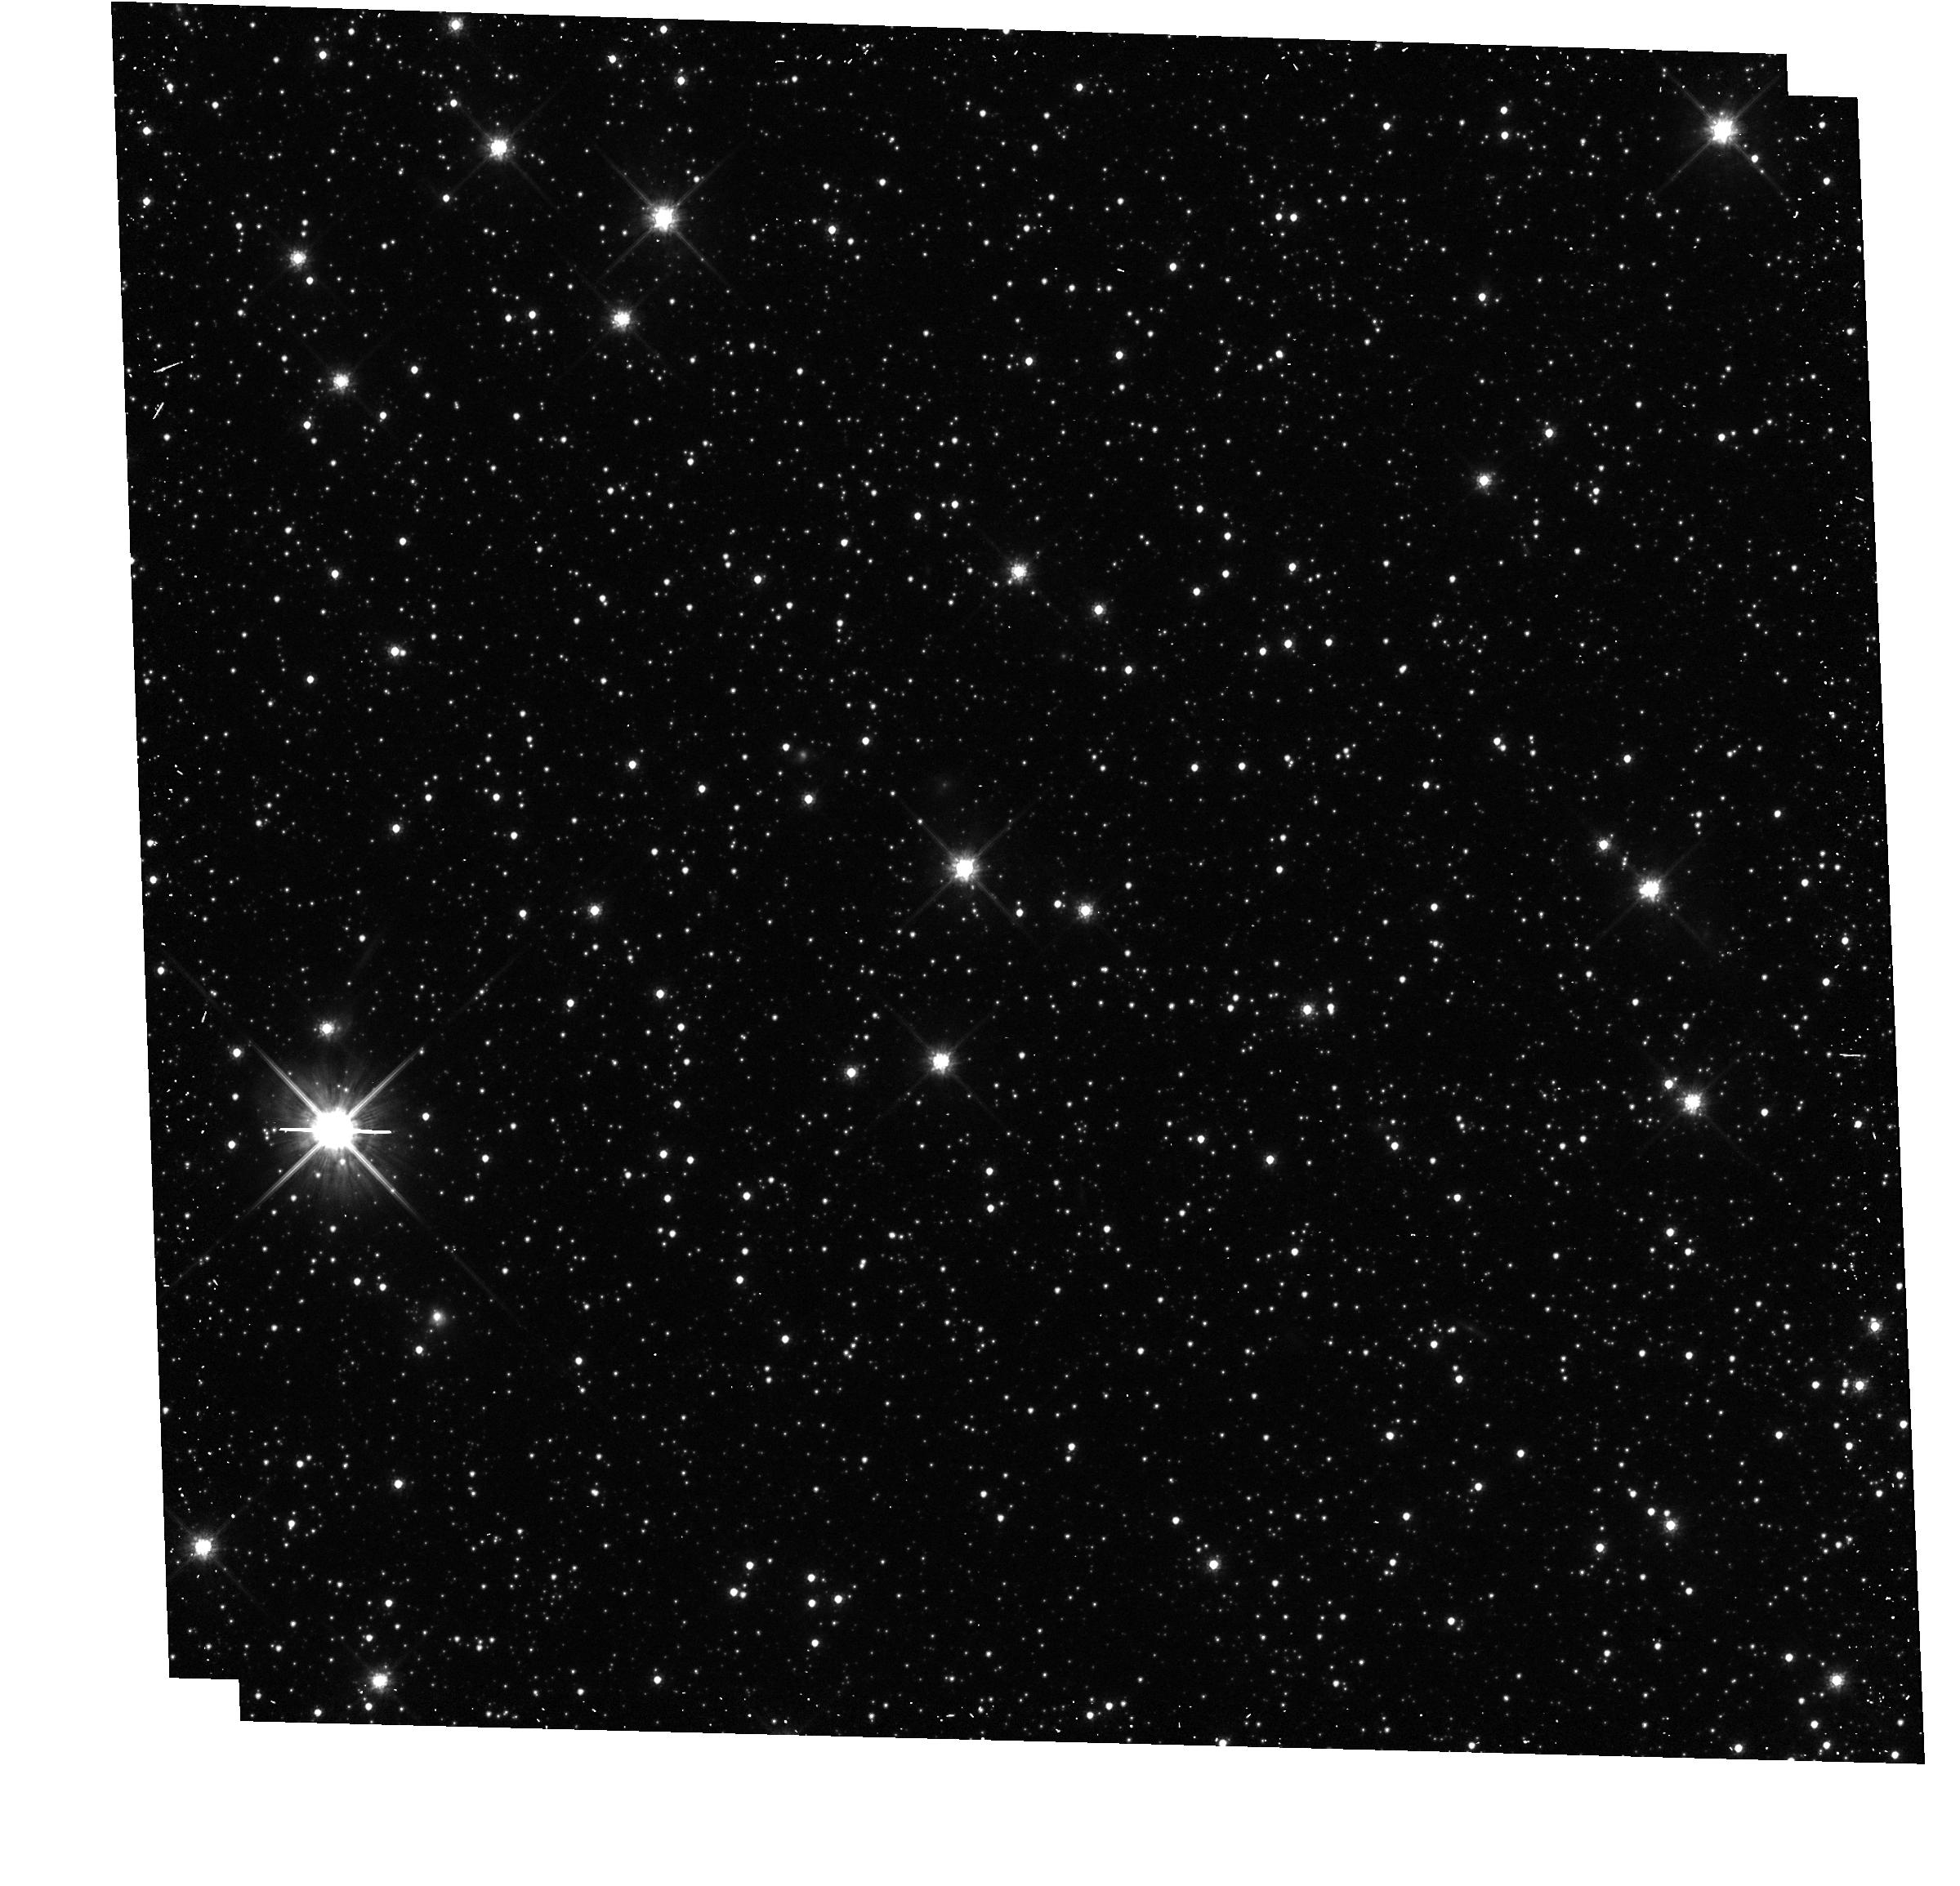
Target: AGNC-S9999
Instrument: WFC3/UVIS
Filter: F814W
Exposure: 12 min
Observation ID: hst_13476_10_wfc3_uvis_f814w_icc210

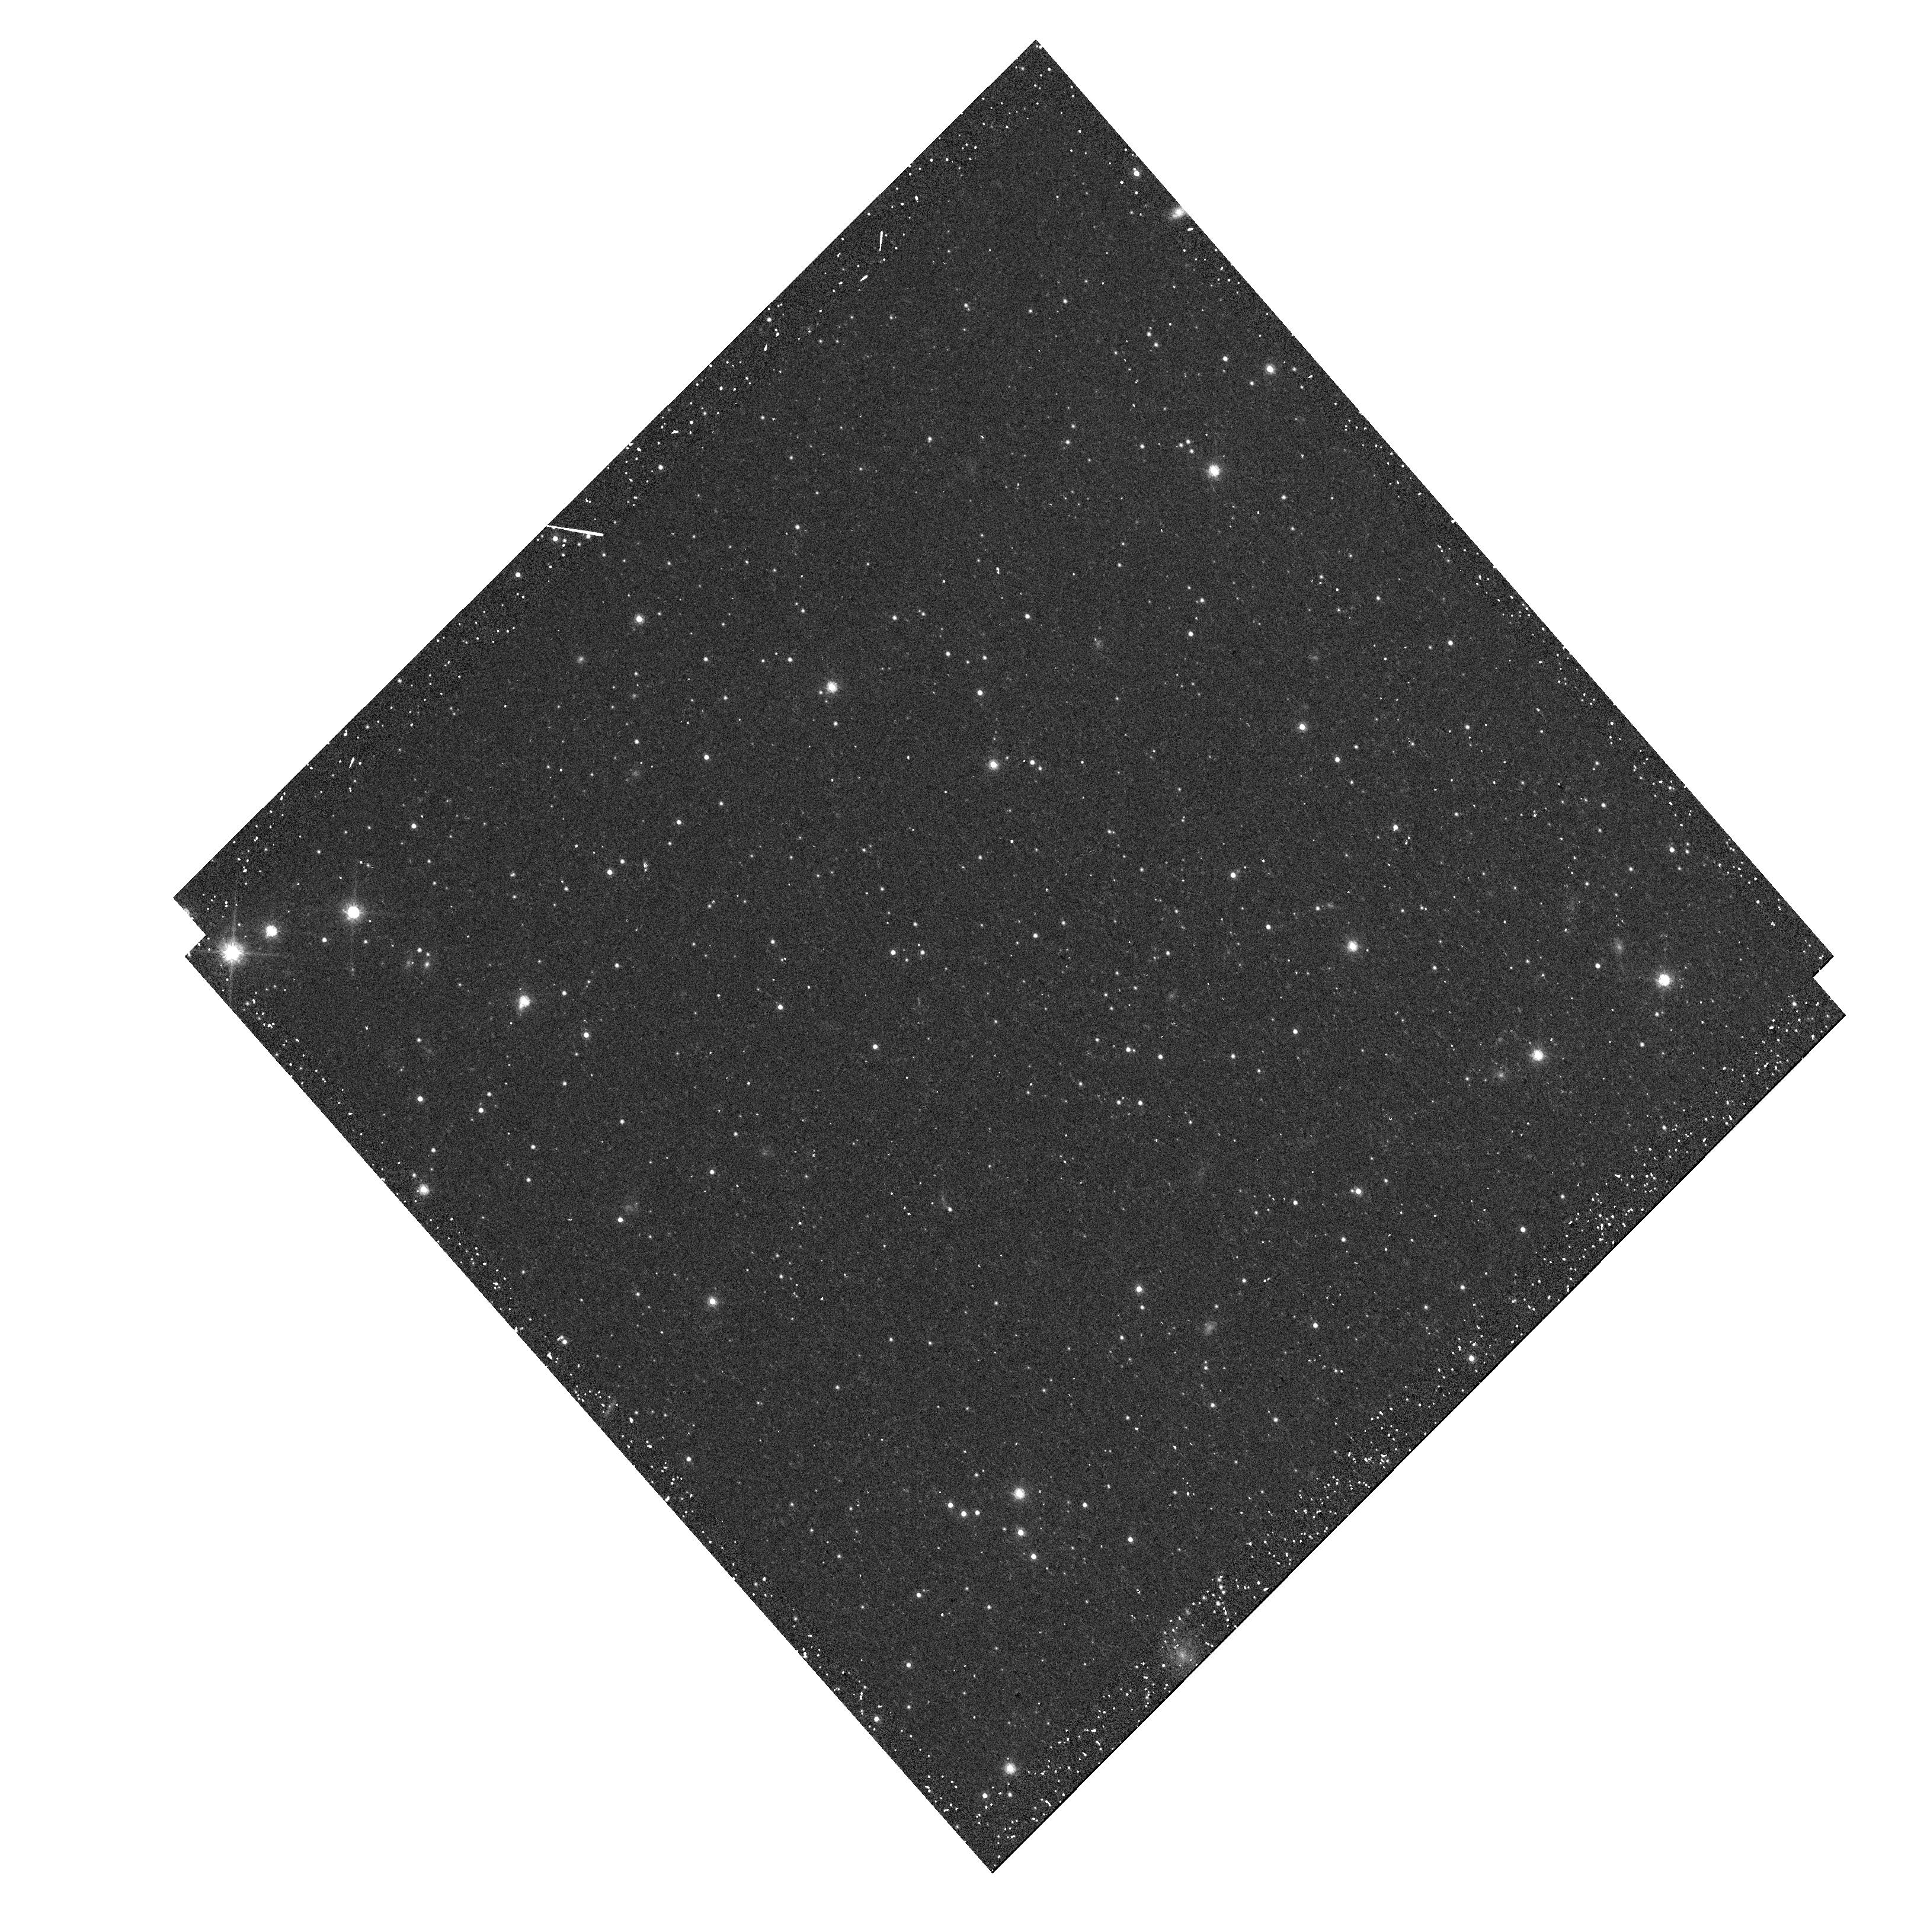
Target: AGNC-S1429
Instrument: WFC3/UVIS
Filter: F814W
Exposure: 12 min
Observation ID: hst_13476_29_wfc3_uvis_f814w_icc229

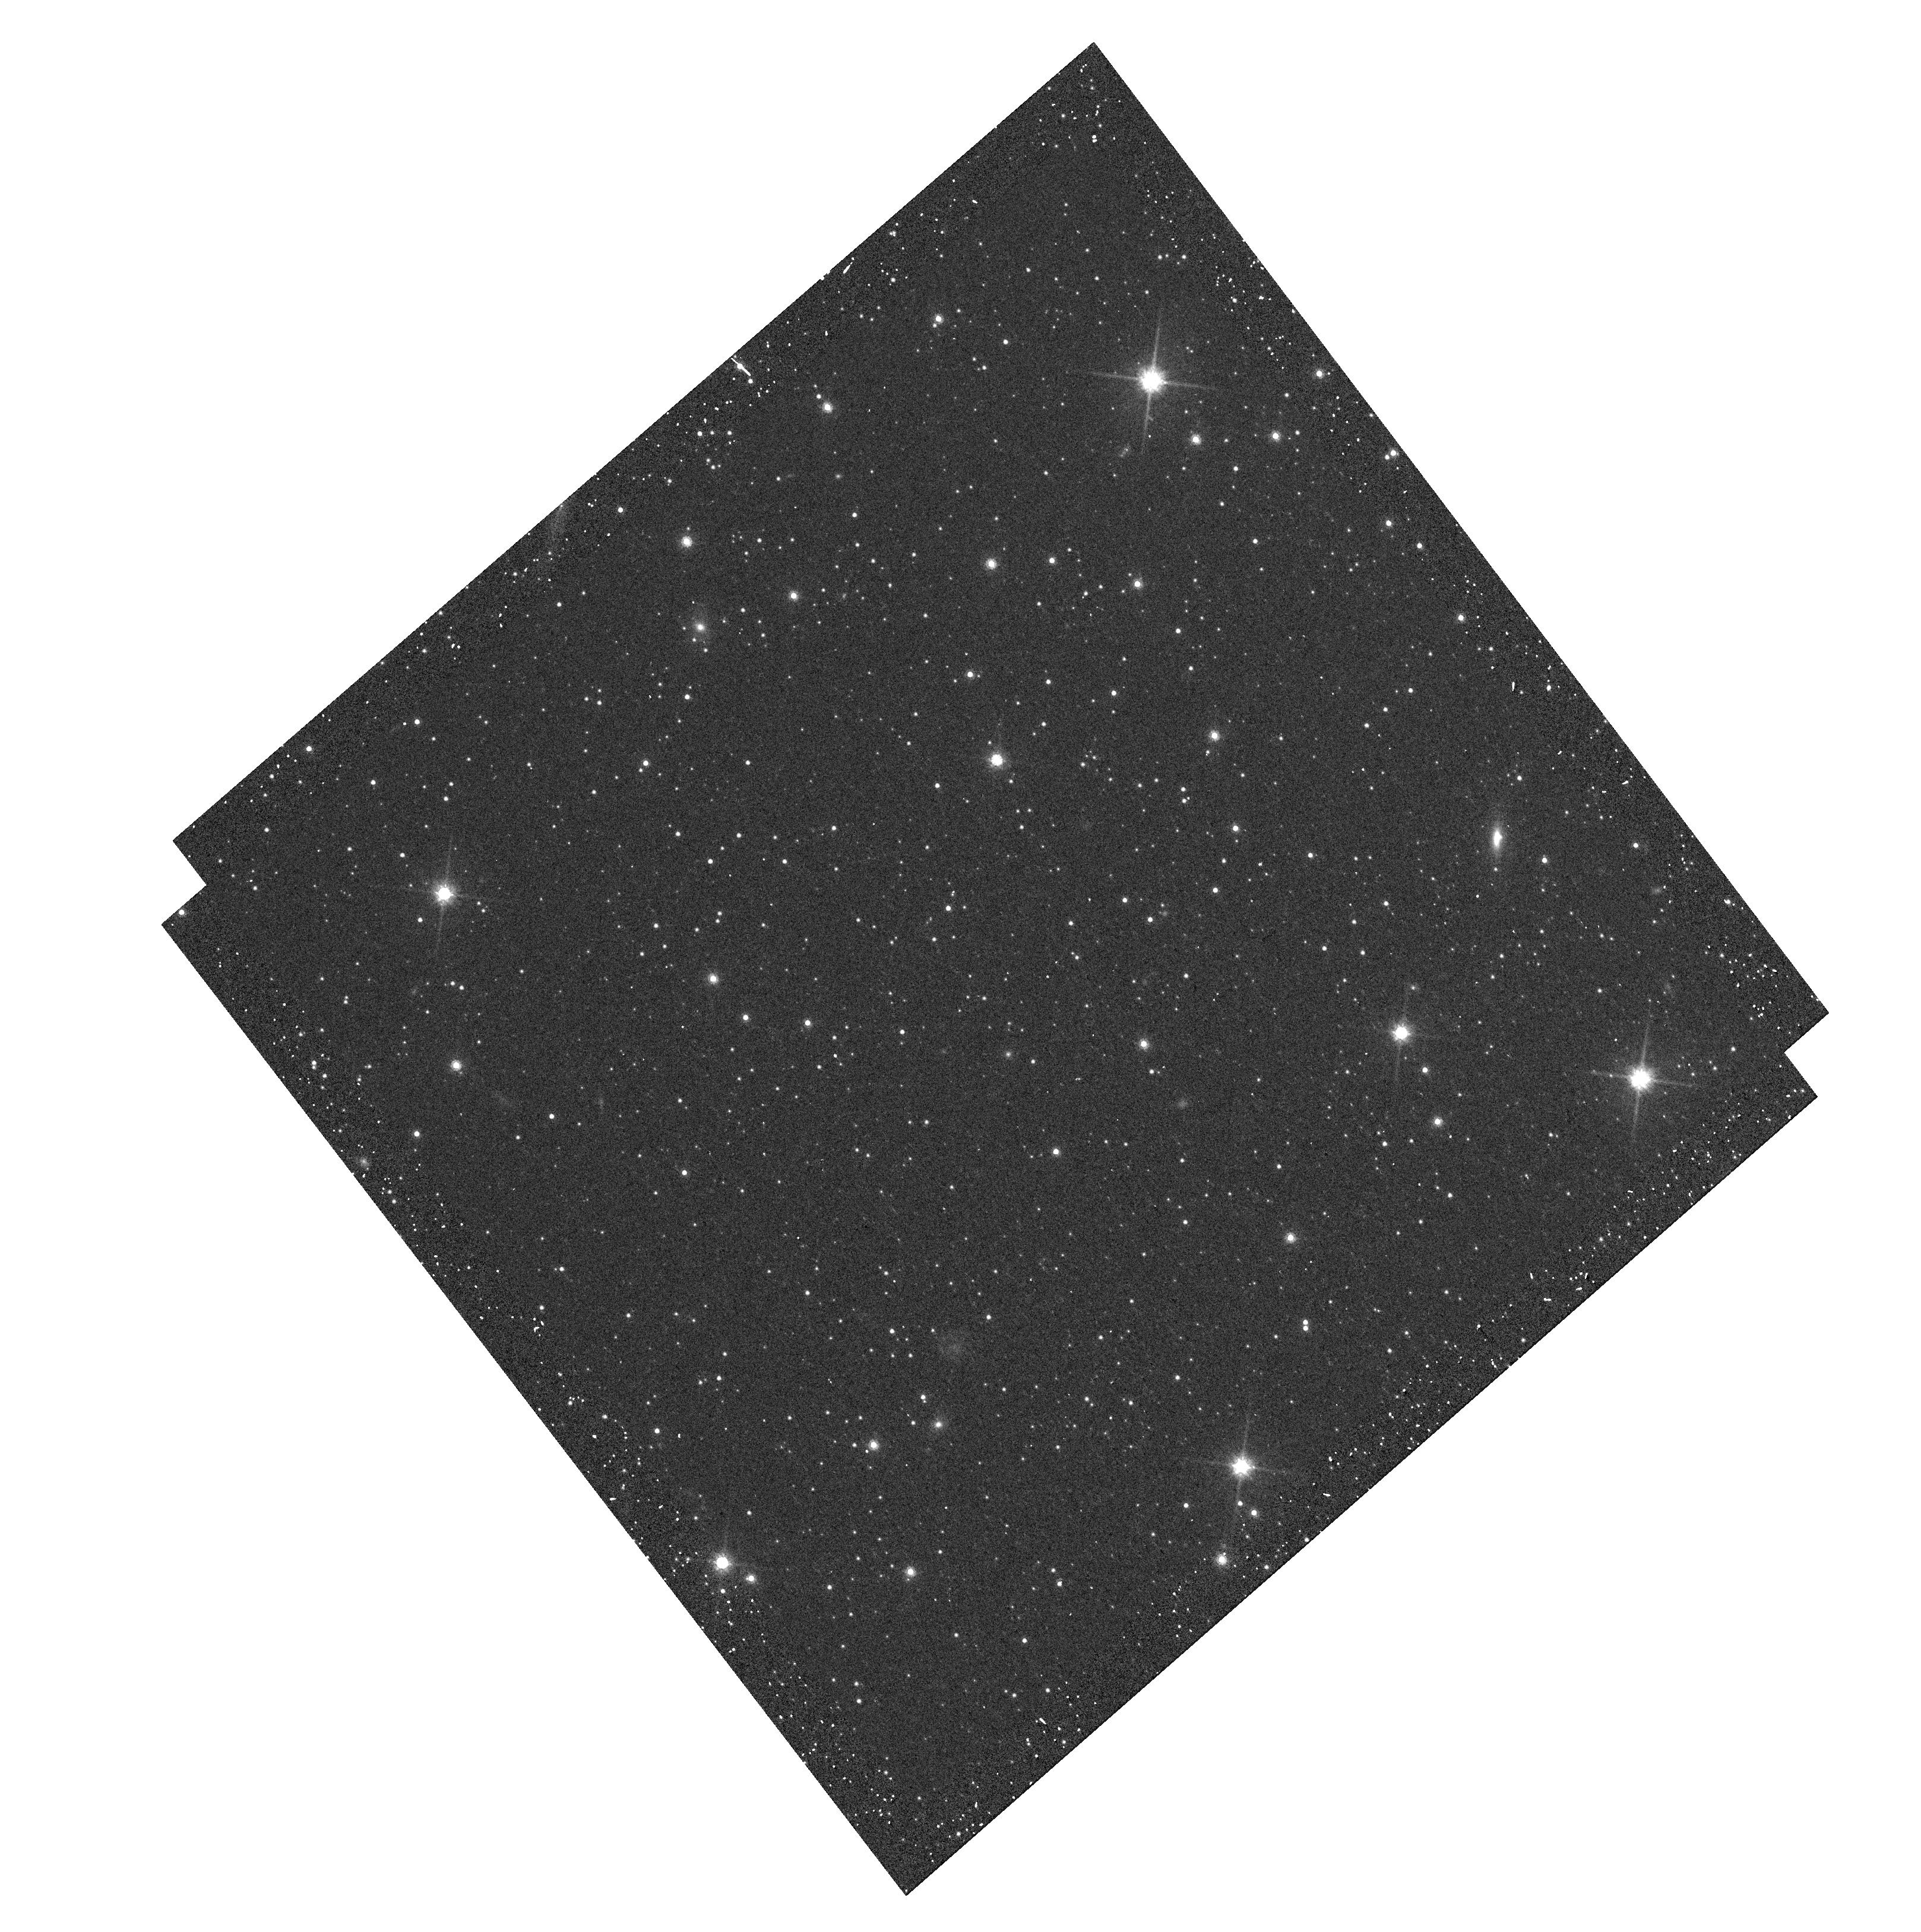
Target: AGNC-S1120
Instrument: WFC3/UVIS
Filter: F814W
Exposure: 8 min
Observation ID: hst_13476_16_wfc3_uvis_f814w_icc216

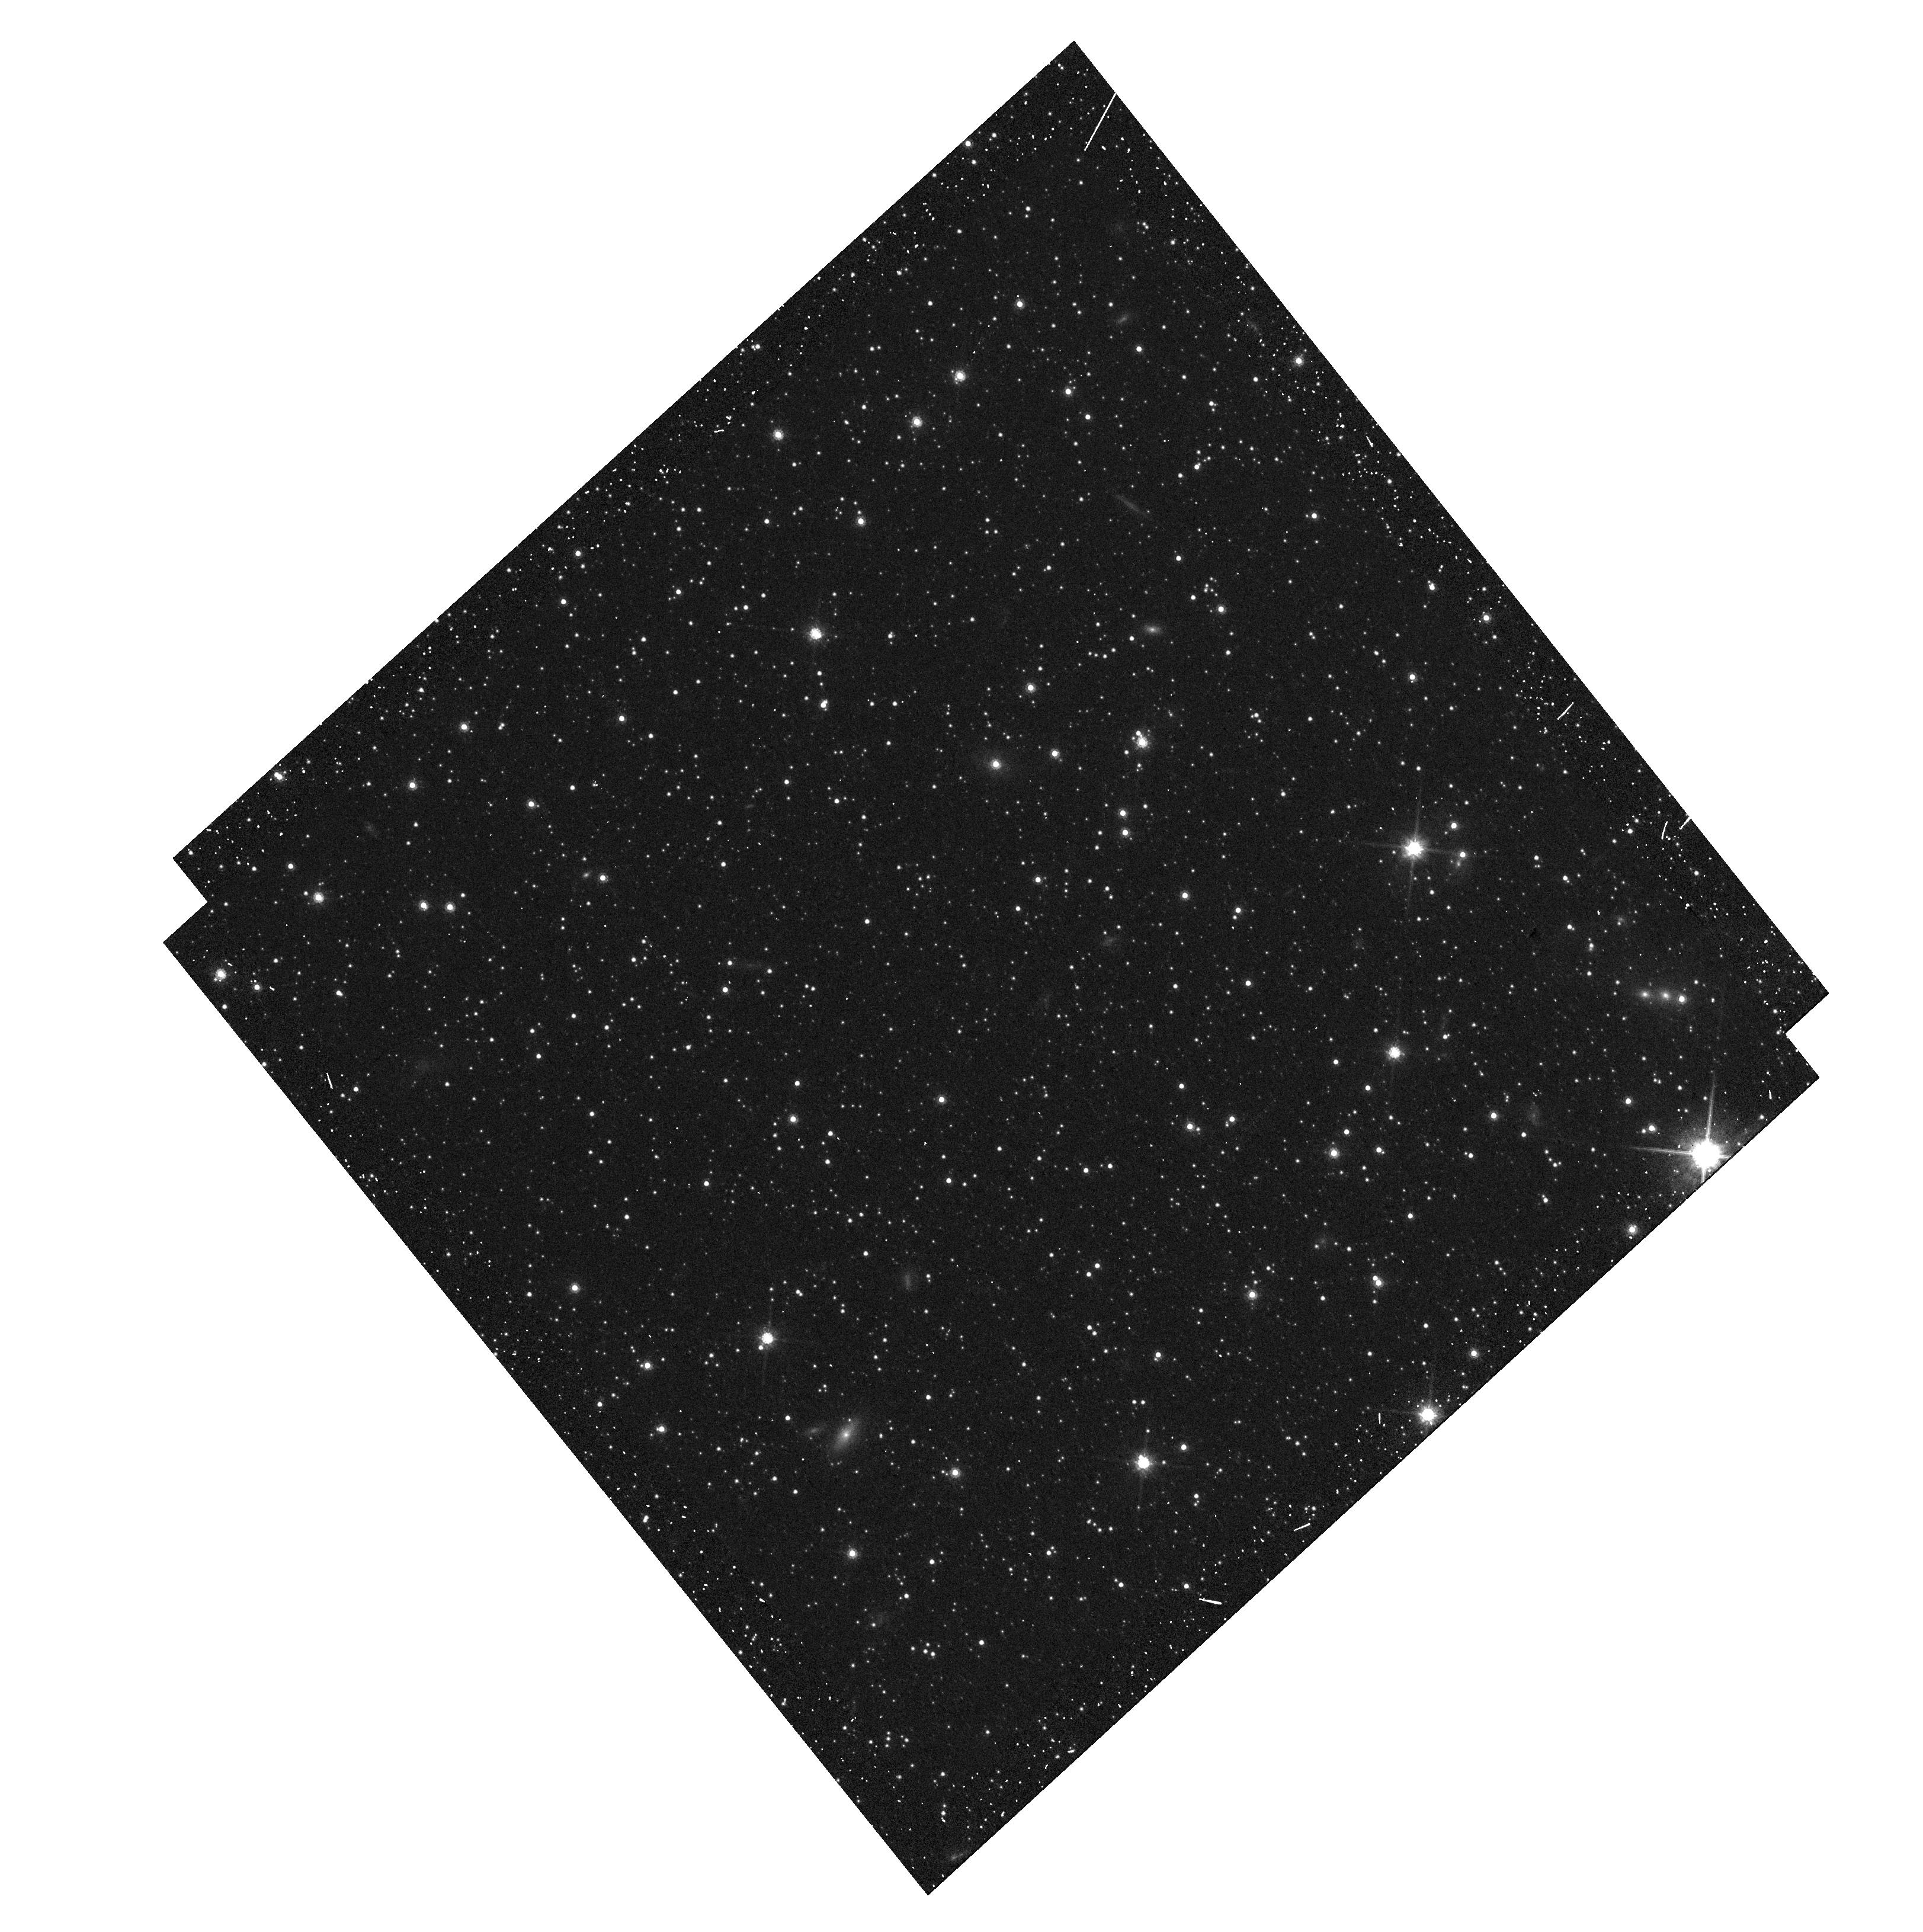
Target: AGNC-S0867
Instrument: WFC3/UVIS
Filter: F814W
Exposure: 7 min
Observation ID: hst_13476_13_wfc3_uvis_f814w_icc213

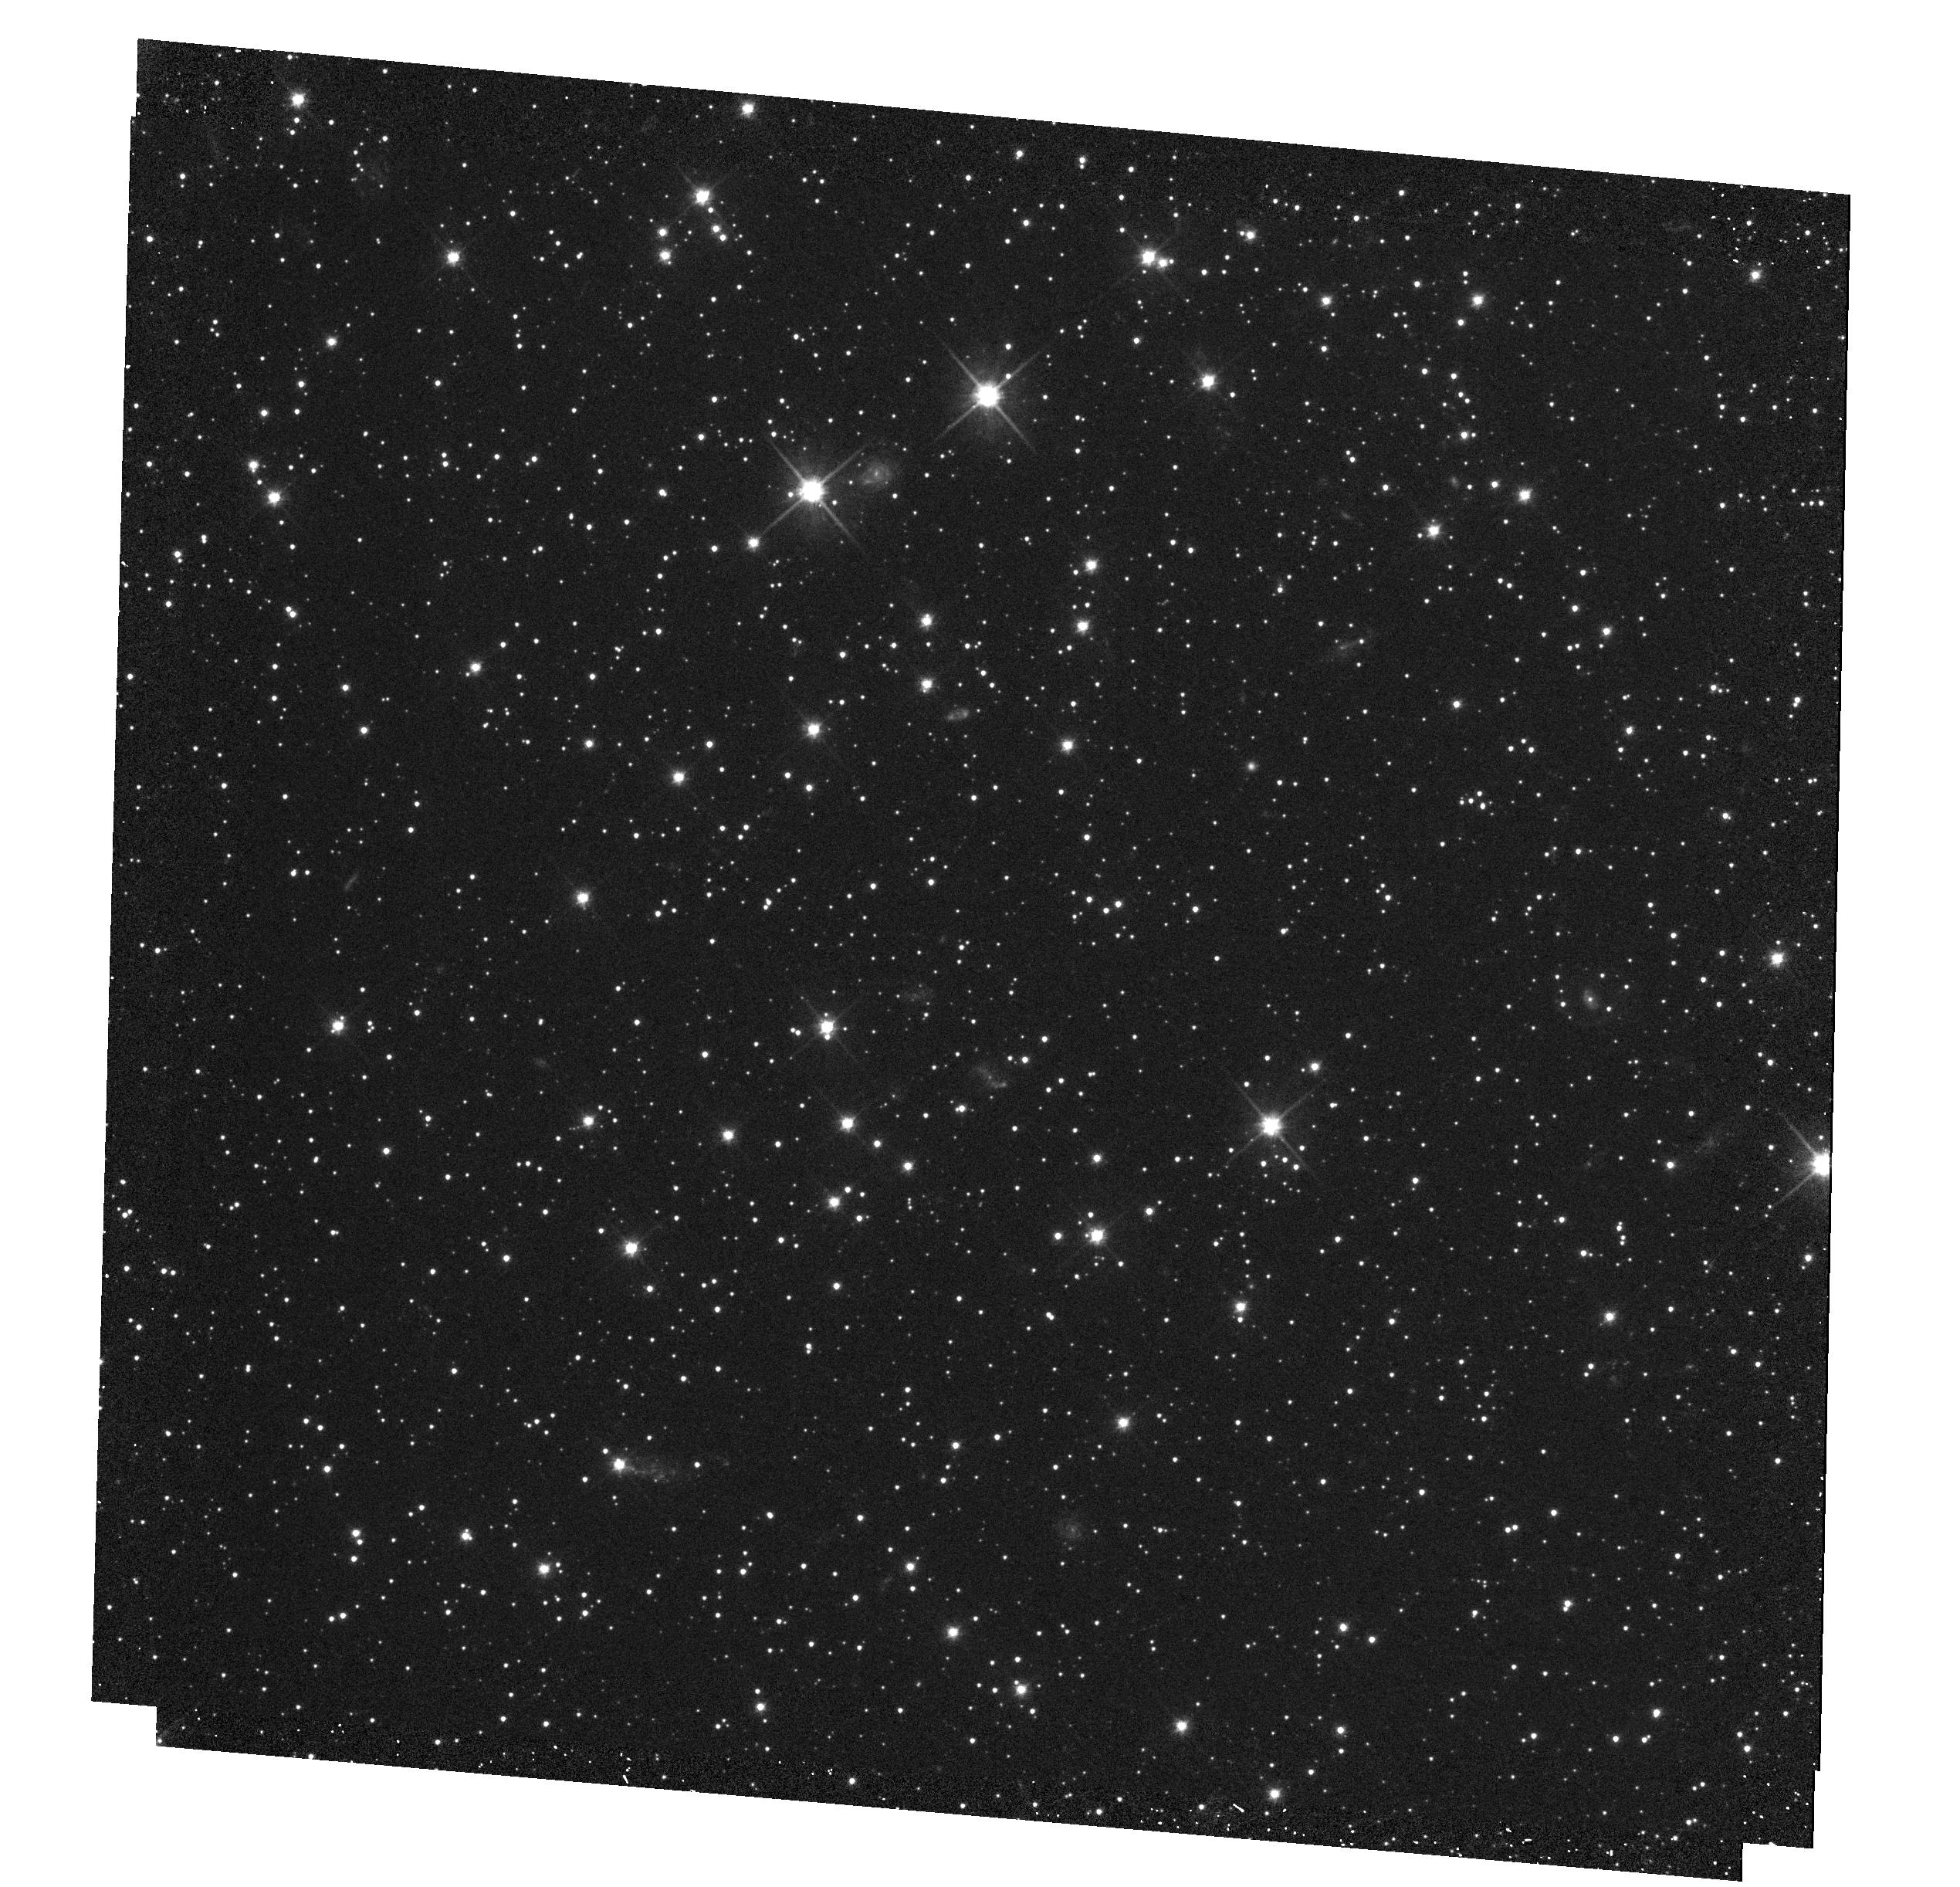
Target: AGNC-S0834
Instrument: WFC3/UVIS
Filter: F606W
Exposure: 20 min
Observation ID: hst_13476_12_wfc3_uvis_f606w_icc212

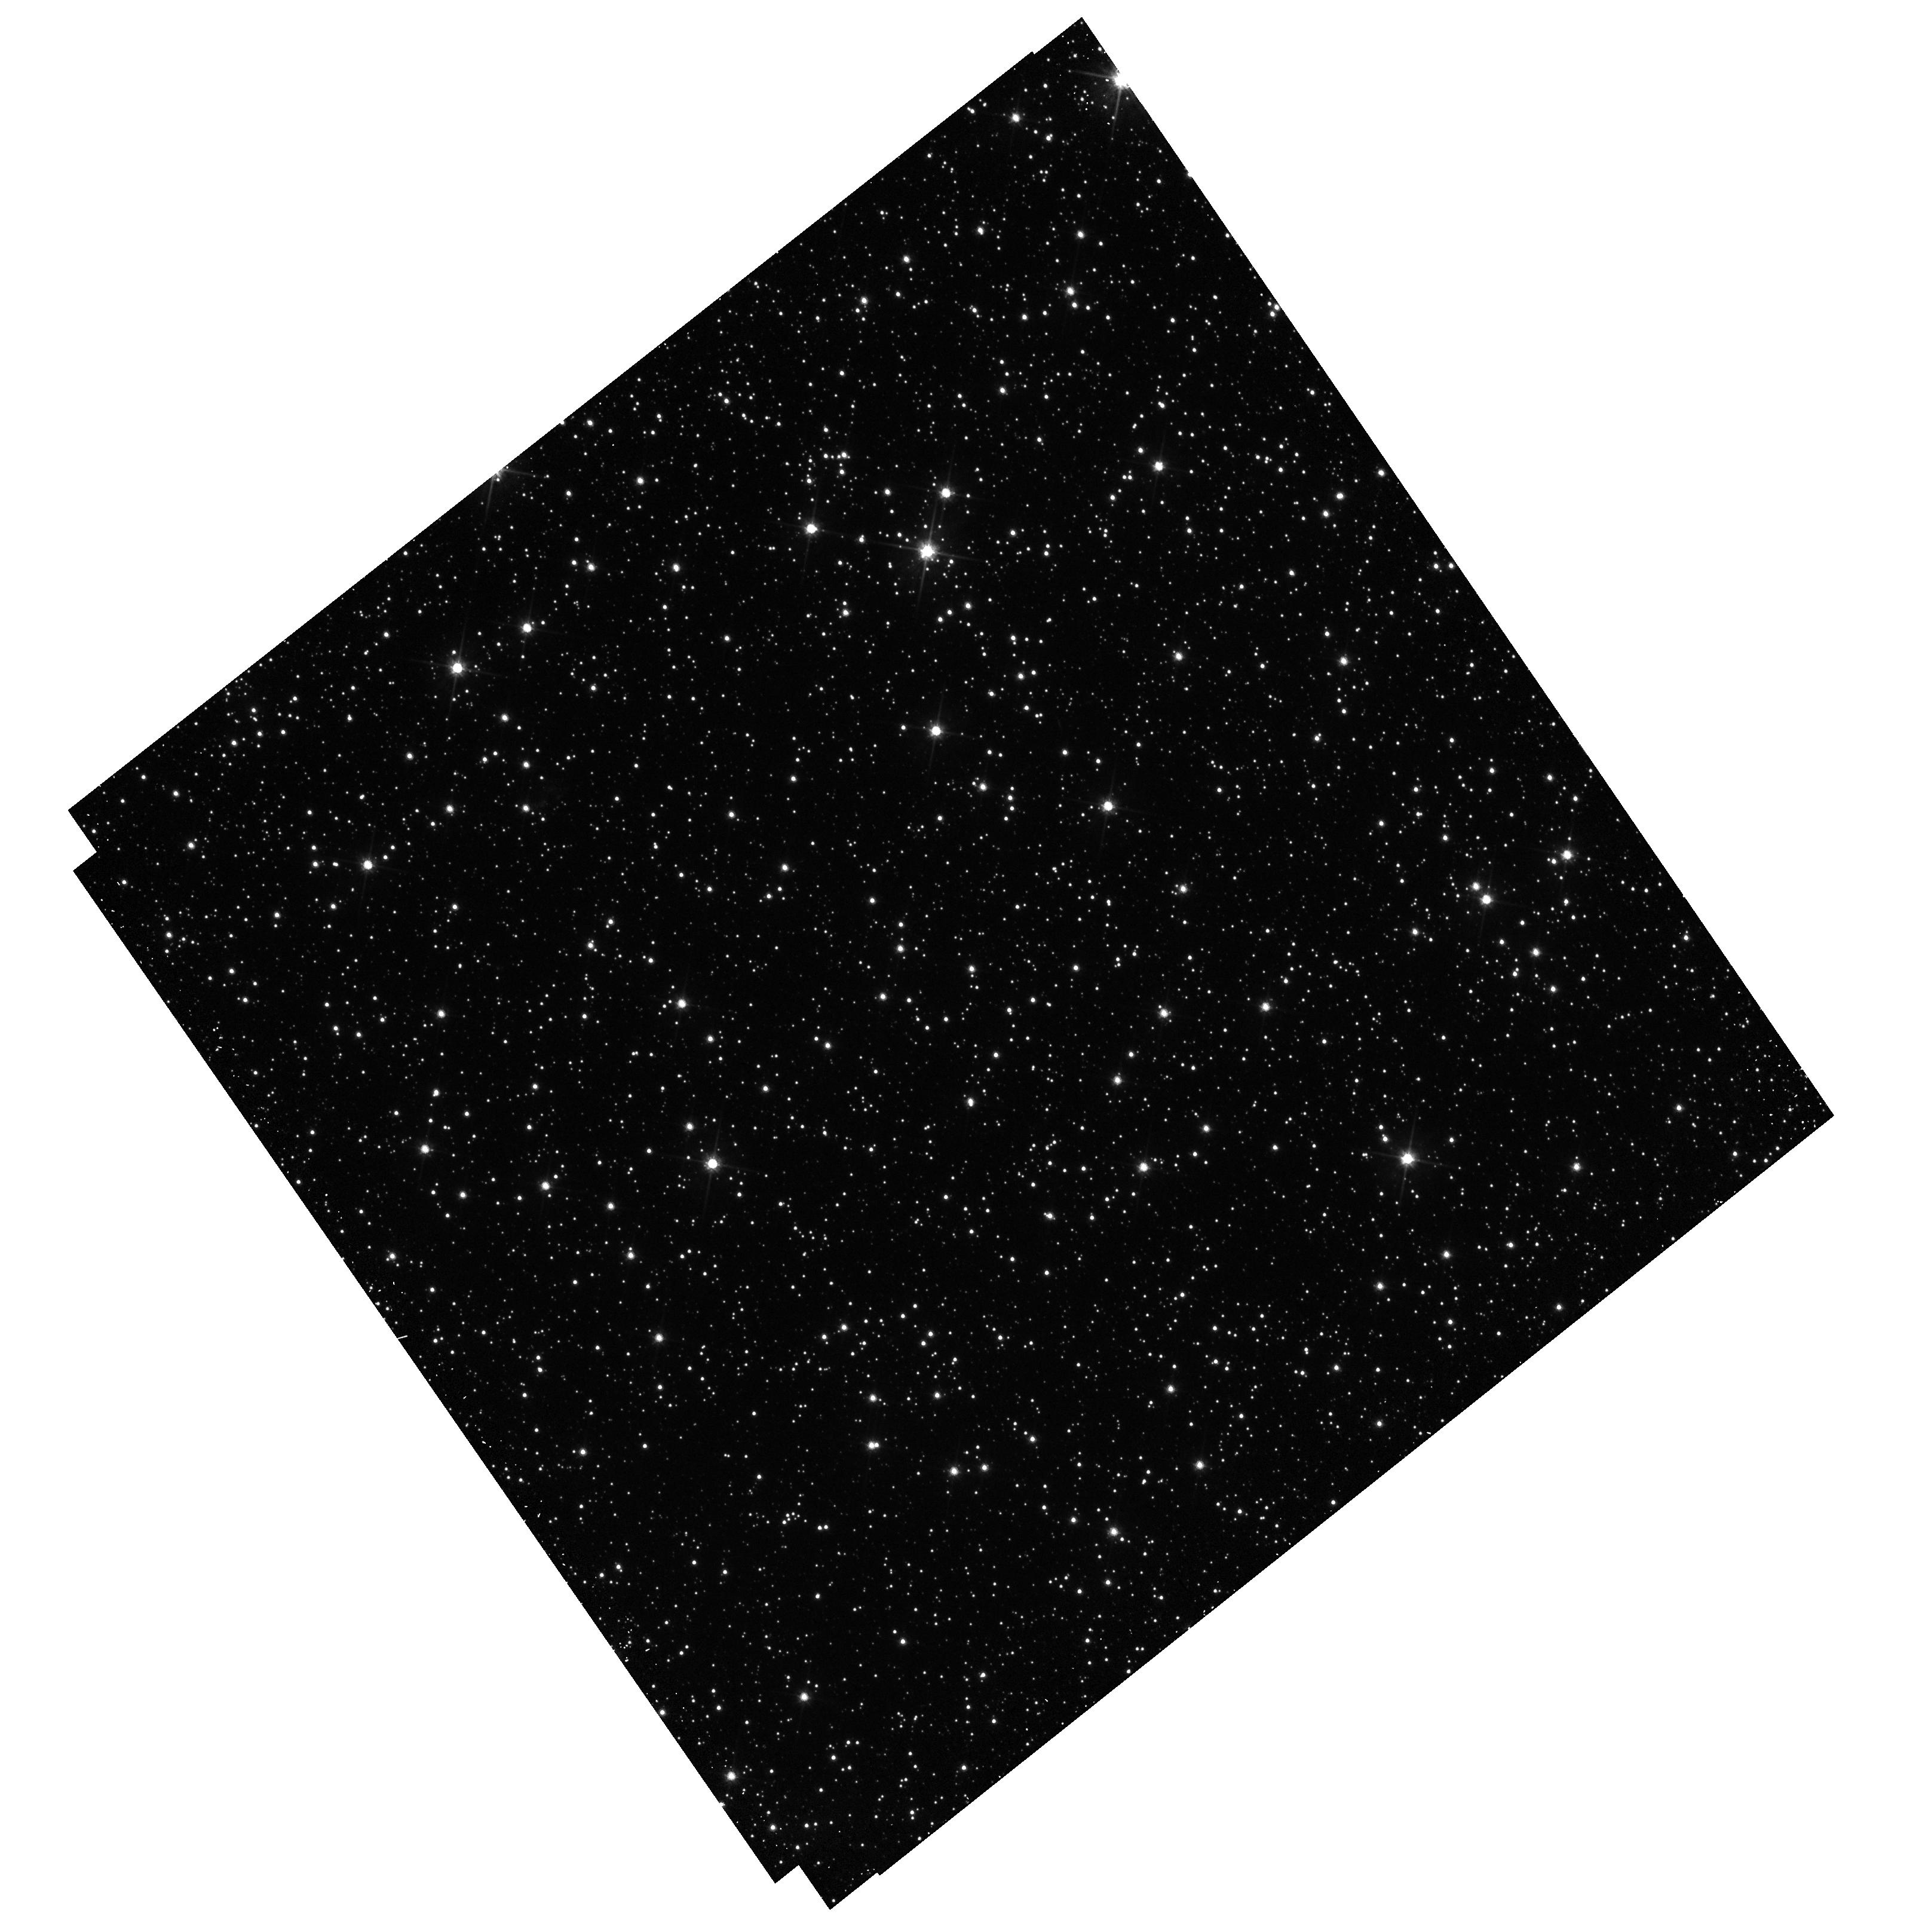
Target: AGNC-S0281
Instrument: WFC3/UVIS
Filter: F606W
Exposure: 20 min
Observation ID: hst_13476_06_wfc3_uvis_f606w_icc206

Proper Motion and Internal Kinematics of the SMC: are the Magellanic Clouds bound to one another? (PI: Kallivayalil, Nitya)

We propose a long-term GO program of WFC3/UVIS imaging of 30 newly identified QSOs behind the Small Magellanic Cloud (SMC) to measure proper motions (PMs). A campaign separated by two years will allow us to measure the rotation, internal structure, and center-of-mass motion of the SMC. Our current understanding of these issues is limited by the small number of QSOs that were available to probe the SMC's motion (only 5). We now have a large number of well-distributed QSO fields that will enable a direct separation of the internal motions and the center-of-mass motion. We show that our SMC measurements will constrain all major outstanding questions about the dynamics and origin of the Magellanic system, within the precision of a two-year baseline program: whether the LMC and SMC are in a binary, whether they are on their first infall into the Milky Way, the implied Milky Way mass, and the rotation of the SMC. The latter will constrain whether the SMC is an example of a dwarf in transition between a gas rich, rotation-supported dwarf Irregular, and a dispersion-supported dwarf Spheroidal, and whether the LMC is responsible for this transition.